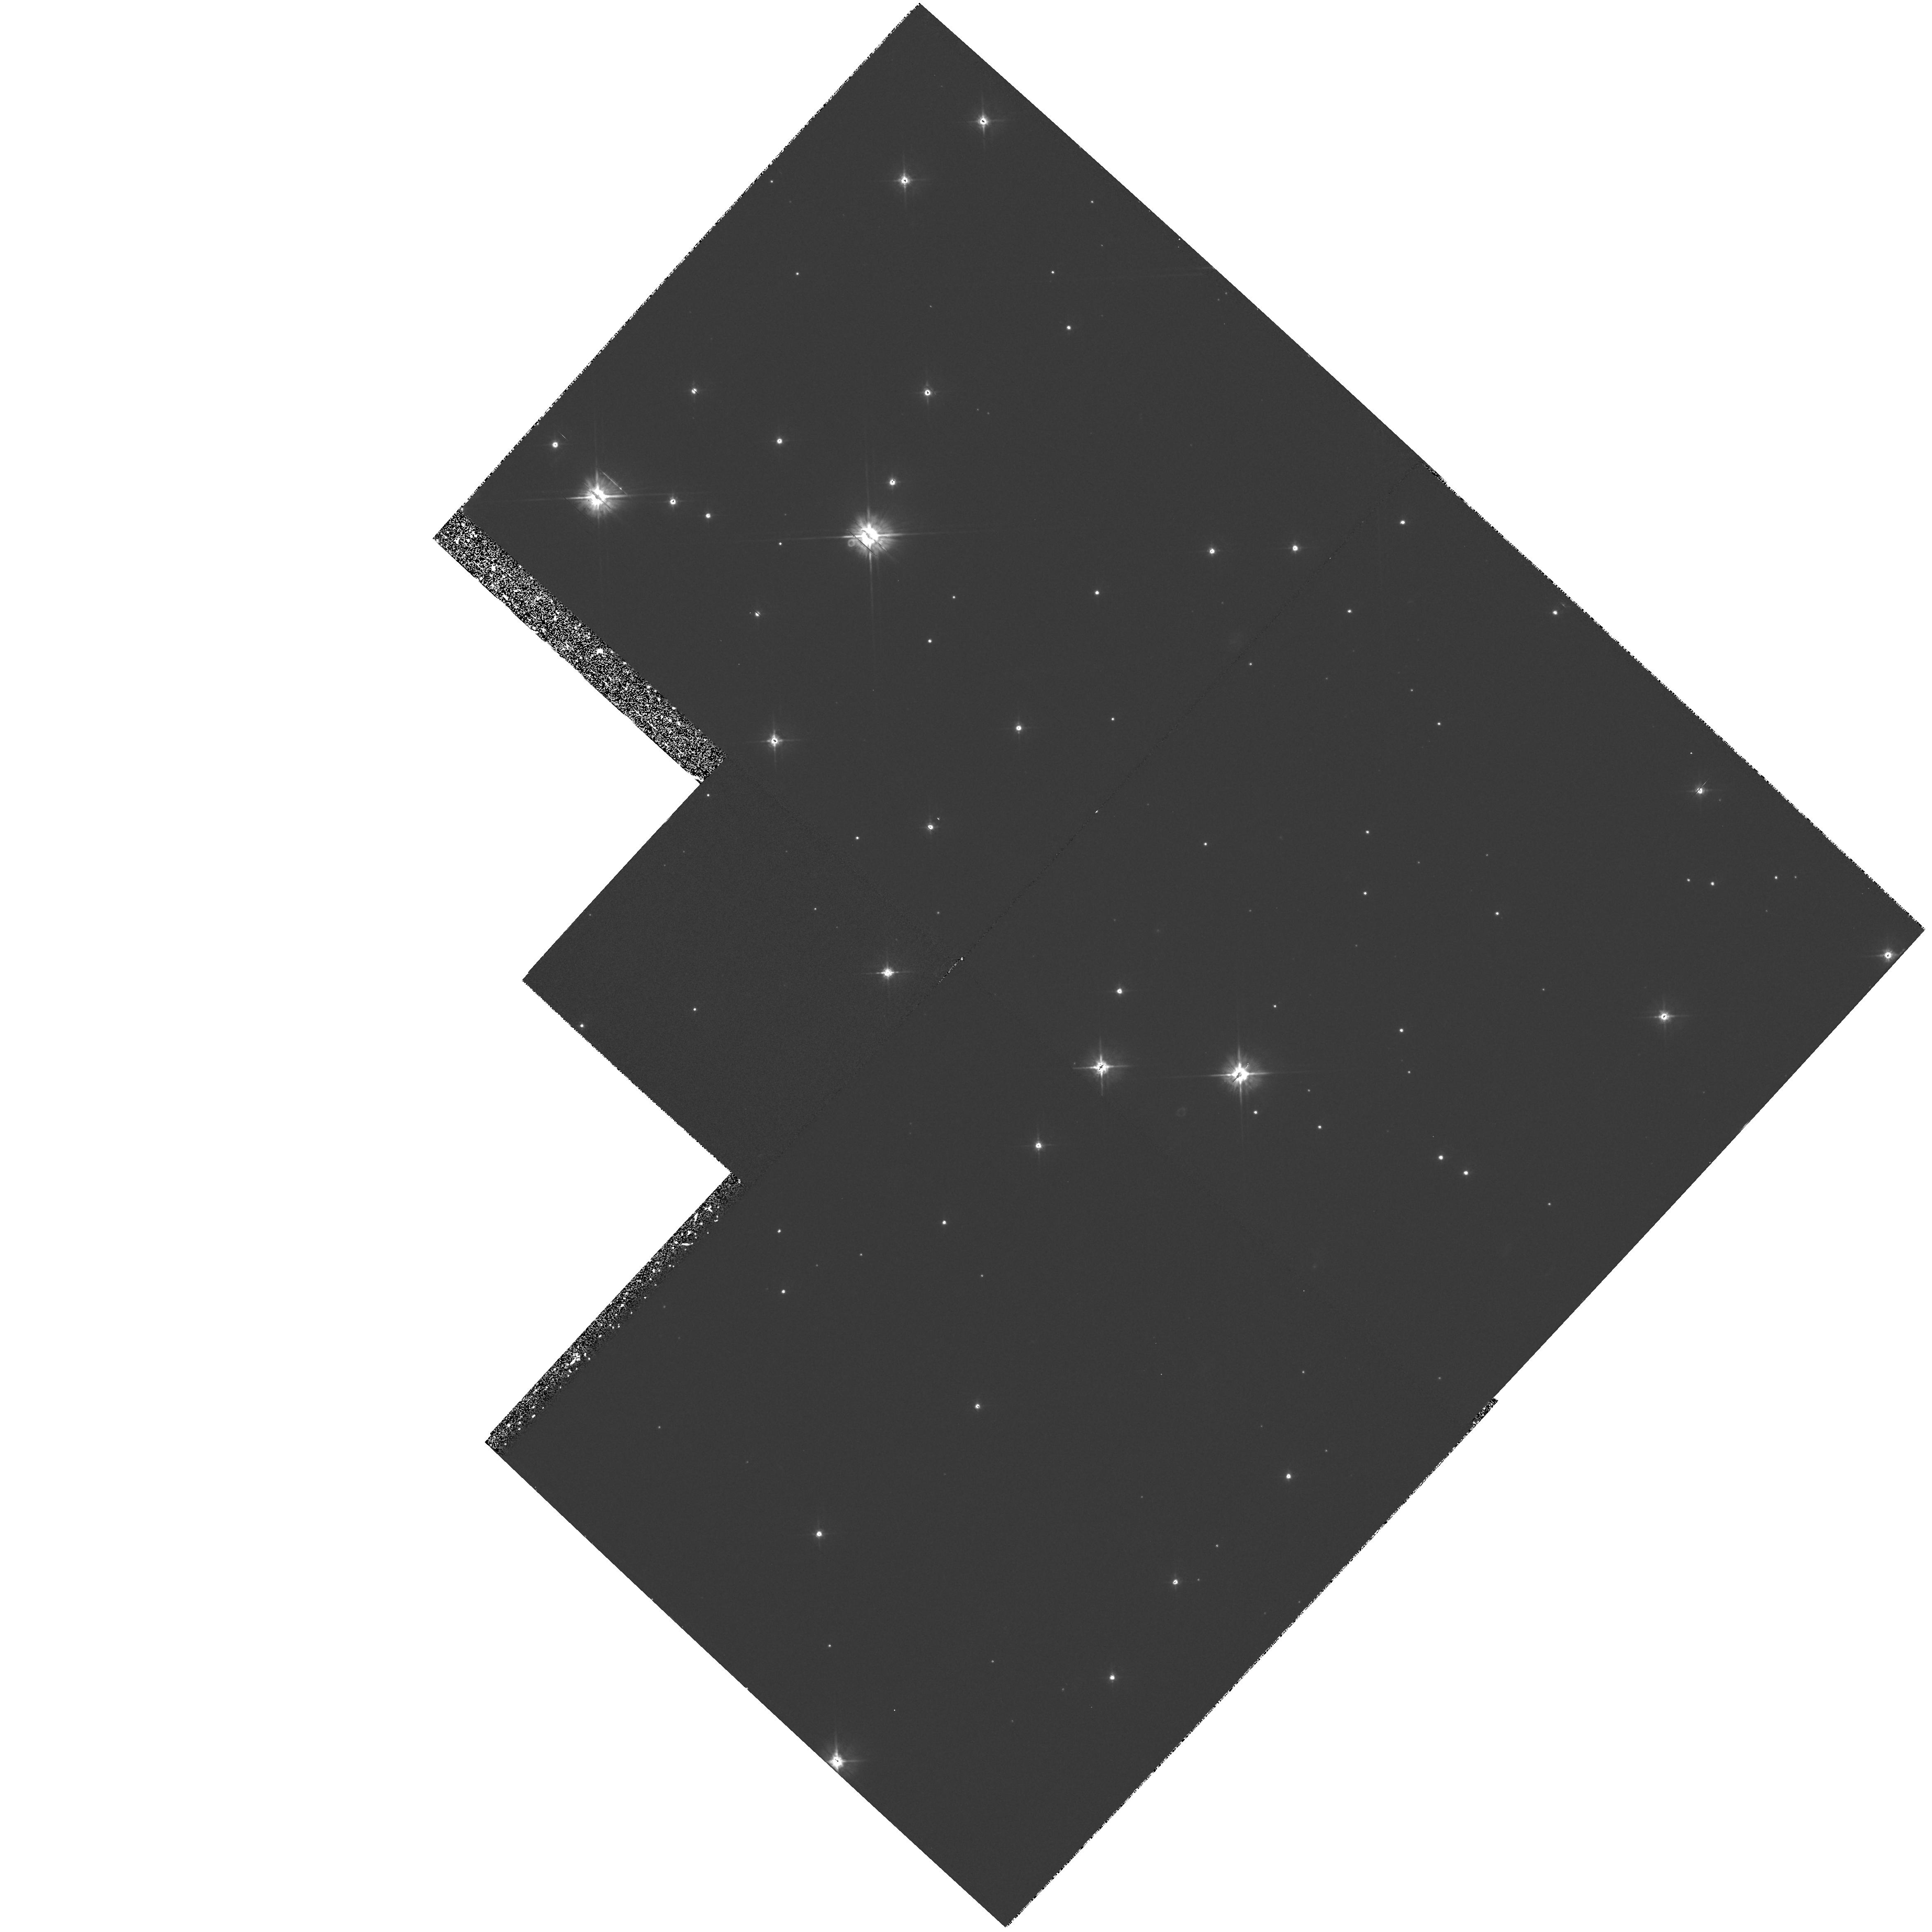
Target: STAR-0633+1746. Instrument: WFPC2/PC. Filter: F555W. Exposure: 1.2 h. Observation ID: hst_5751_03_wfpc2_pc_f555w_u2in03

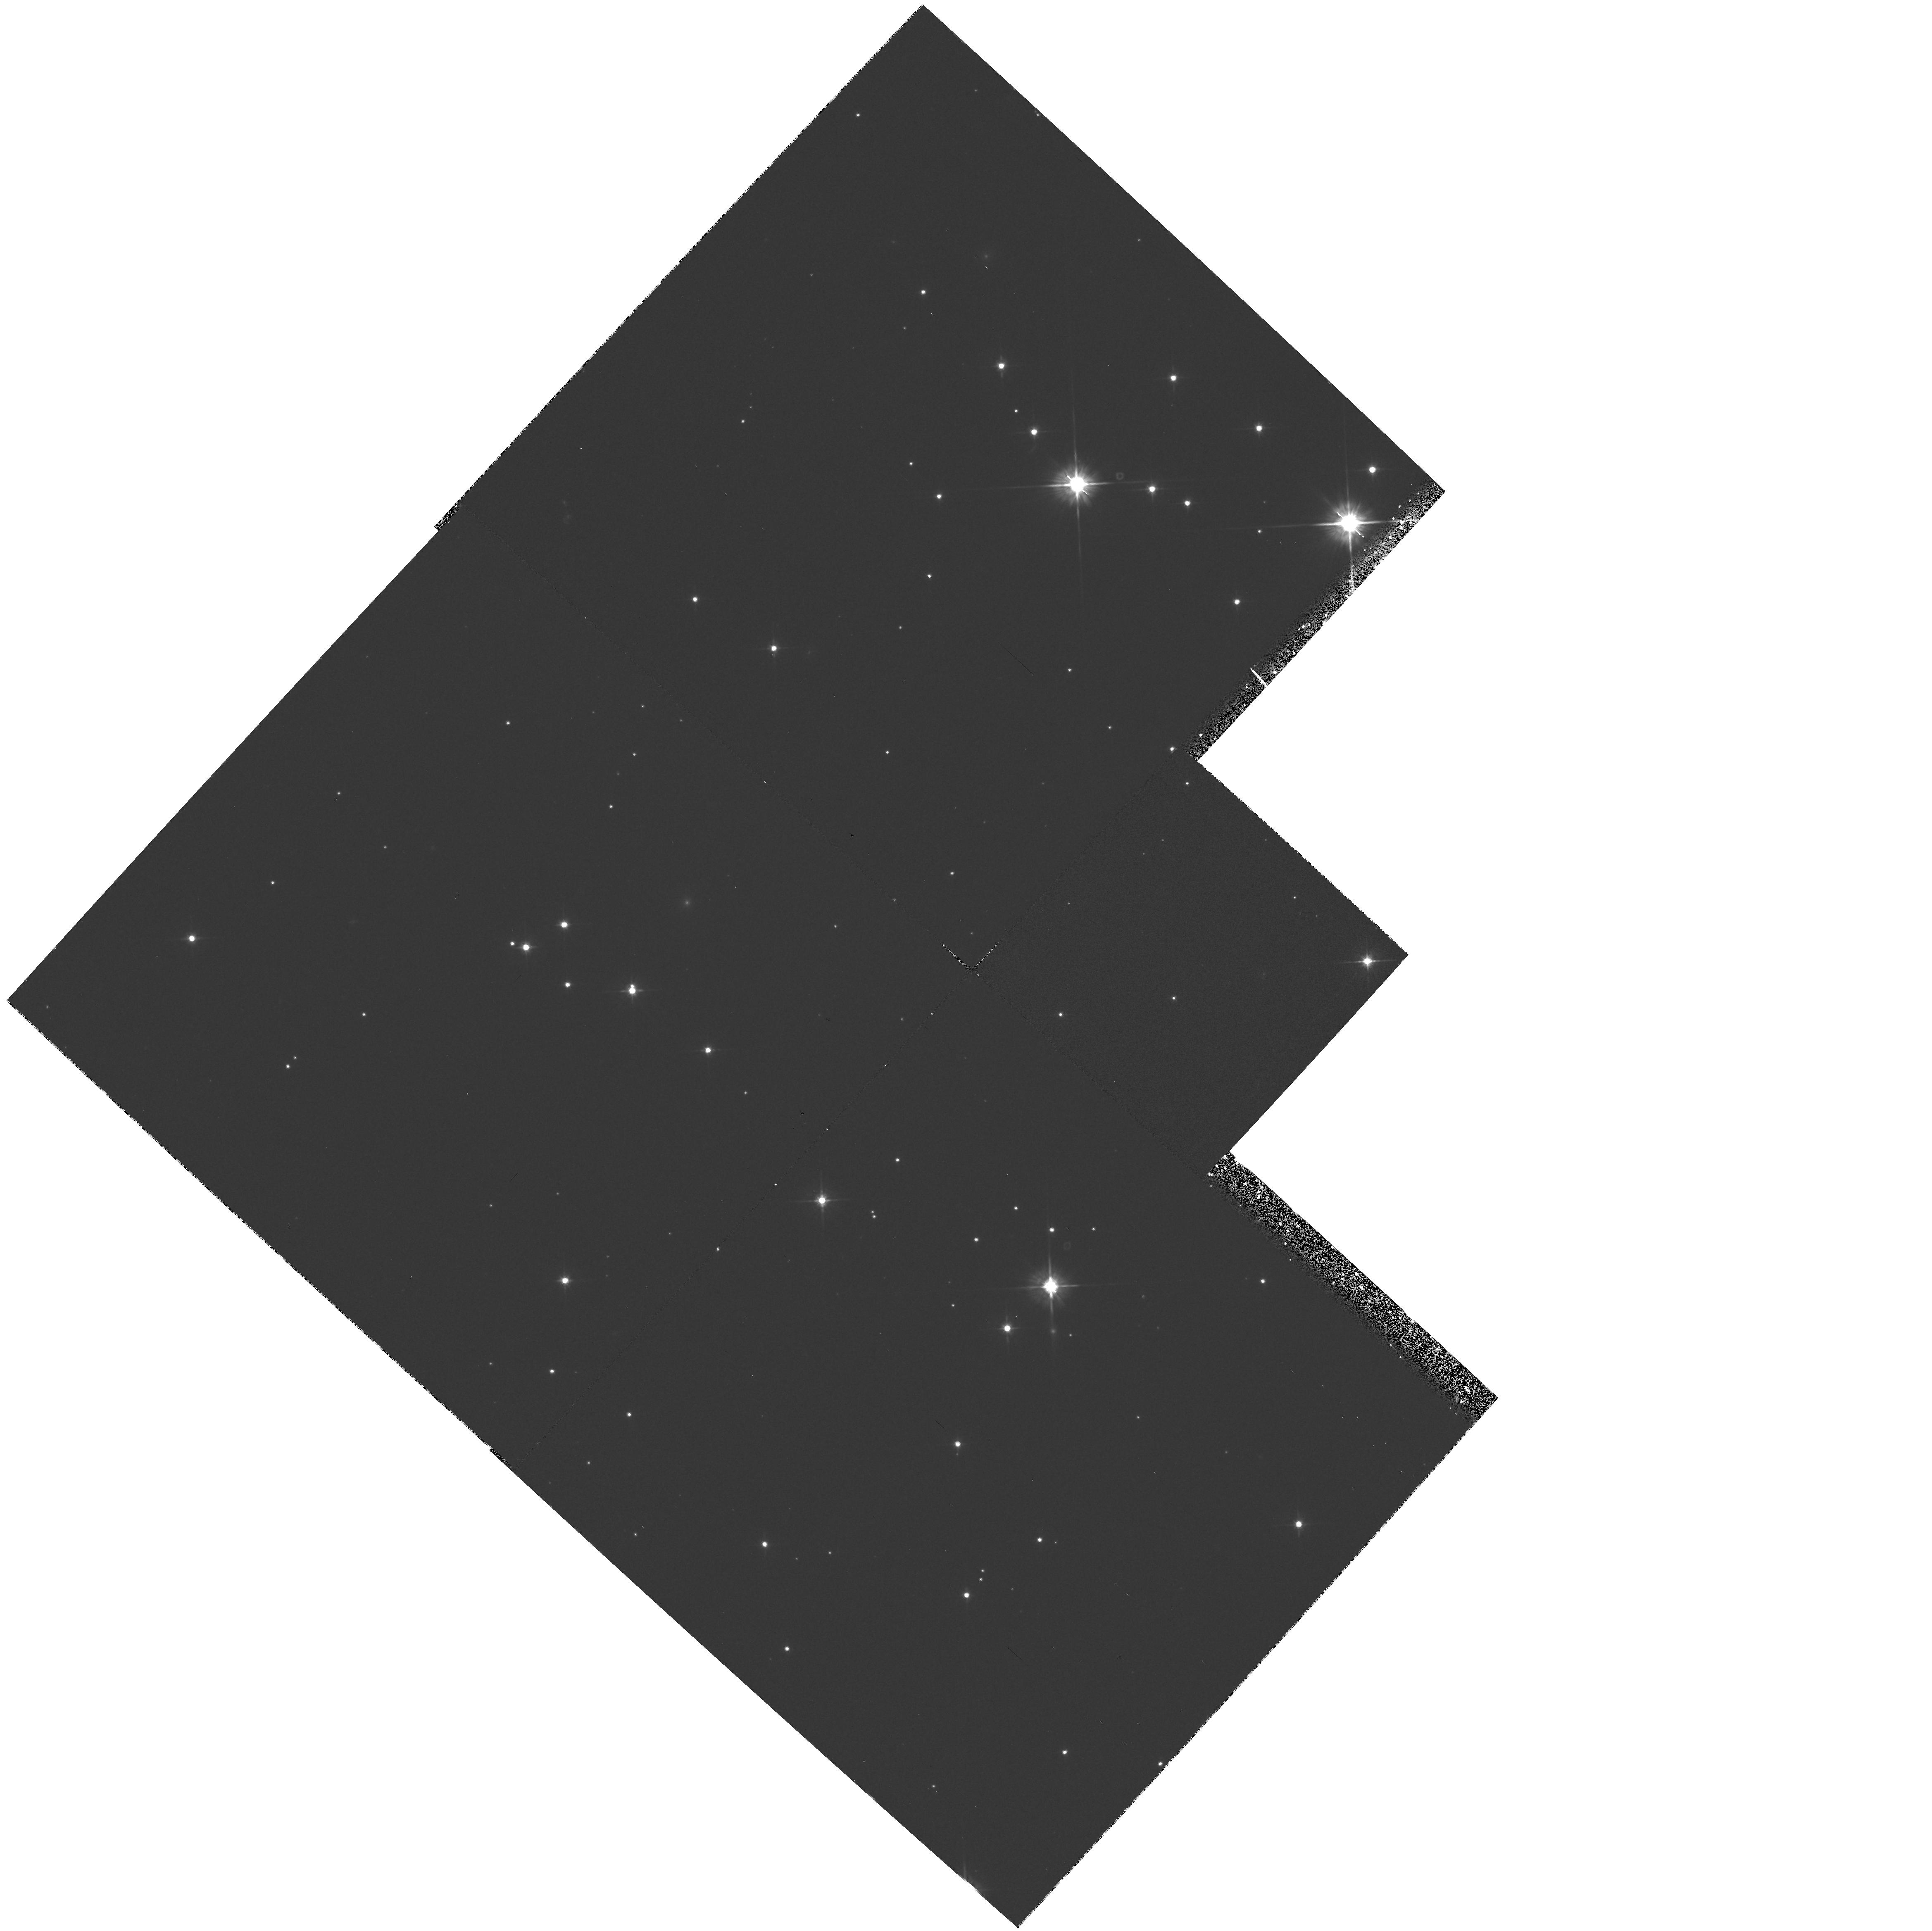
Target: STAR-0633+1746. Instrument: WFPC2/PC. Filter: F555W. Exposure: 1.2 h. Observation ID: hst_5751_01_wfpc2_pc_f555w_u2in01

UNDERSTANDING THE GEMINGA (1E0630+178) OPTICAL COUNTERPART CYCLE 4 - HIGH (PI: Bignami, Giovanni F.)

The recent discovery of a common X/Gamma periodicity for GEMINGA and of the proper motion of the optical candidate have finally closed the X/Gamma/optical identification chain. The object is a rotating neutron star, the only one invisible in radio, but visible in the optical. Two main problems remain open for the understanding of Geminga: the physical characteristics of its emission and its distance. The first was the aim of our Cycle 1 proposal N.2525, approved with high priority but then deferred. In it we proposed to study this unique object through few color photometry with the FOC. The distance problem could be solved by measuring Geminga's annual parallax: this is the aim of the ongoing DD proposal N.4593, already approved for several PC observations covering both Cycles 3 and 4. The current proposal is a merging of the two, exploiting the post-refurbishment capabilities of the HST instruments. Establishing a reliable flux in near UV is crucial for grasping the overall energy balance and for distinguishing between non-thermal and thermal emission models, especially in comparison with the soft X-ray spectral information now available from ROSAT. Obviously, a measurement of the parallax would give for the first time a quantitative assesment of the multi-band luminosities of a neutron star.